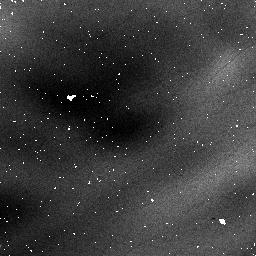
Target: field at RA 168.767°, Dec -61.265°. Instrument: NICMOS/NIC1. Filter: F090M. Exposure: 3 min. Observation ID: na6a010c0

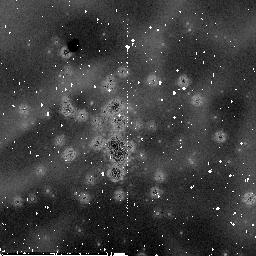
Target: NGC3603. Instrument: NICMOS/NIC2. Filter: F187W. Exposure: 30 min. Observation ID: na6a06030

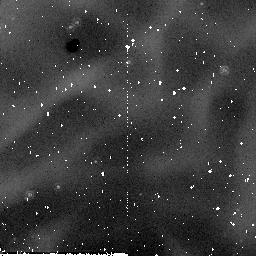
Target: field at RA 168.770°, Dec -61.266°. Instrument: NICMOS/NIC2. Filter: F205W. Exposure: 2 min. Observation ID: na6a070e0

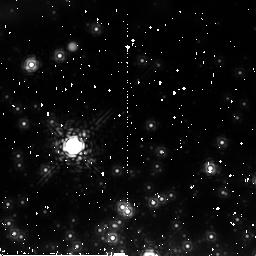
Target: NGC3603. Instrument: NICMOS/NIC2. Filter: F222M. Exposure: 8 min. Observation ID: na6a030x0

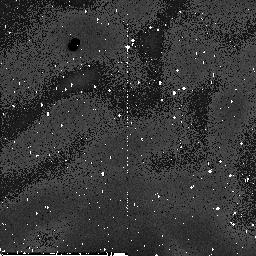
Target: field at RA 168.744°, Dec -61.277°. Instrument: NICMOS/NIC2. Filter: F110W. Exposure: 33 min. Observation ID: na6a04040

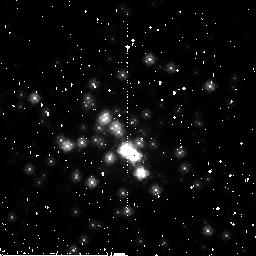
Target: NGC3603. Instrument: NICMOS/NIC2. Filter: F160W. Exposure: 3 min. Observation ID: na6a02070

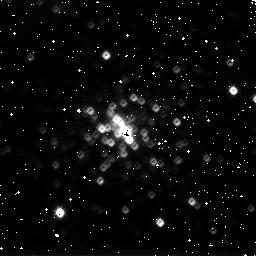
Target: NGC3603. Instrument: NICMOS/NIC3. Filter: F175W. Exposure: 1 min. Observation ID: na6a05070

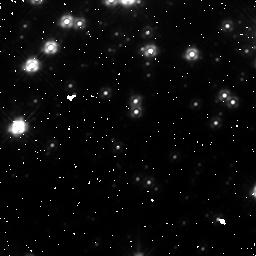
Target: NGC3603. Instrument: NICMOS/NIC1. Filter: F140W. Exposure: 3 min. Observation ID: na6a03010

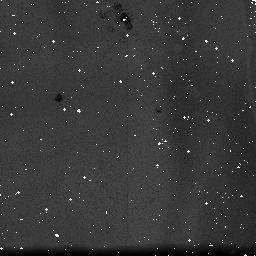
Target: NGC3603. Instrument: NICMOS/NIC3. Filter: F150W. Exposure: 13 min. Observation ID: na6a010p0

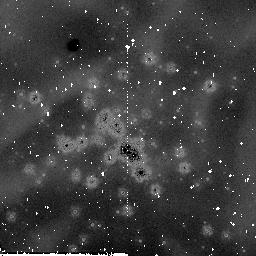
Target: NGC3603. Instrument: NICMOS/NIC2. Filter: F205W. Exposure: 29 min. Observation ID: na6a030u0

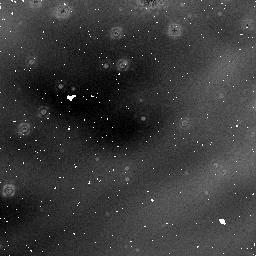
Target: NGC3603. Instrument: NICMOS/NIC1. Filter: F160W. Exposure: 32 min. Observation ID: na6a070p0

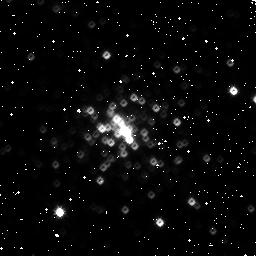
Target: NGC3603. Instrument: NICMOS/NIC3. Filter: F160W. Exposure: 4 min. Observation ID: na6a04050

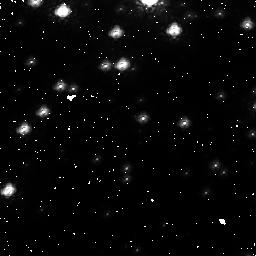
Target: NGC3603. Instrument: NICMOS/NIC1. Filter: F090M. Exposure: 7 min. Observation ID: na6aa7010

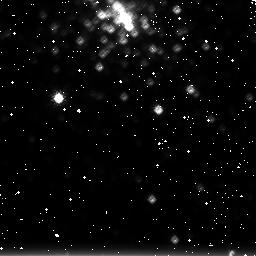
Target: NGC3603. Instrument: NICMOS/NIC3. Filter: F222M. Exposure: 4 min. Observation ID: na6a010j0

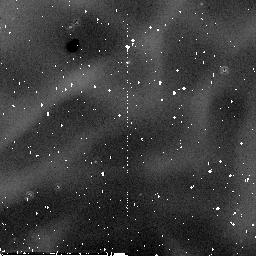
Target: field at RA 168.770°, Dec -61.266°. Instrument: NICMOS/NIC2. Filter: F187W. Exposure: 29 min. Observation ID: na6aa7040

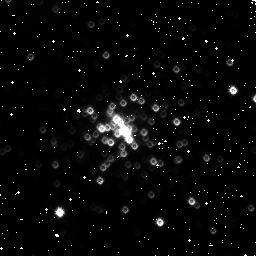
Target: NGC3603. Instrument: NICMOS/NIC3. Filter: F110W. Exposure: 2 min. Observation ID: na6a05010

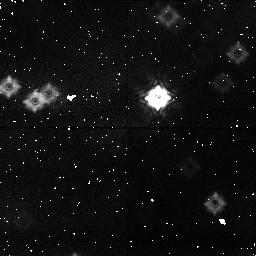
Target: field at RA 168.787°, Dec -61.257°. Instrument: NICMOS/NIC1. Filter: F090M. Exposure: 7 min. Observation ID: na6a030y0

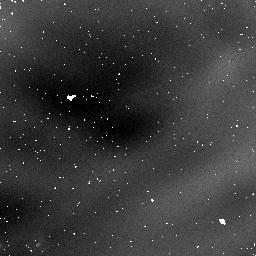
Target: field at RA 168.799°, Dec -61.258°. Instrument: NICMOS/NIC1. Filter: F160W. Exposure: 31 min. Observation ID: na6a06040

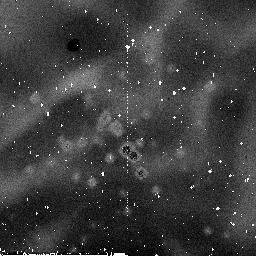
Target: NGC3603. Instrument: NICMOS/NIC2. Filter: F110W. Exposure: 7 min. Observation ID: na6a02030

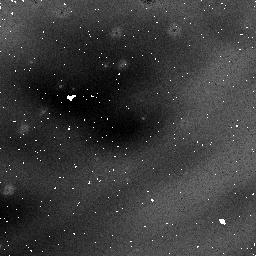
Target: NGC3603. Instrument: NICMOS/NIC1. Filter: F110W. Exposure: 3 min. Observation ID: na6a07070

NICMOS non-linearity tests (PI: de Jong, Roelof S.)

This program incorporates a number of tests to analyse the count rate dependent non-linearity seen in NICMOS spectro-photometric observations. We will observe a field with stars of a range in luminosity in NGC3603 with NICMOS in NIC1: F090M, F110W, F140W, F160W NIC2: F110W, F160W, F187W, F205W, and F222M NIC3: F110W, F150W, F160W, F175W, and F222M. We will repeat the observations with flatfield lamp on, creating artificially high count-rates, allowing tests of NICMOS linearity as function of count rate. We first take exposures with the lamp off, then exposures with the lamp on, and repeat at the end with lamp off. Finally, we continue with taking darks during occultation. We will furthermore observe spectro-photometric standard P041C using the G096, G141, and G206 grisms in NIC3, and repeat the lamp off/on/off test to artificially create a high background.